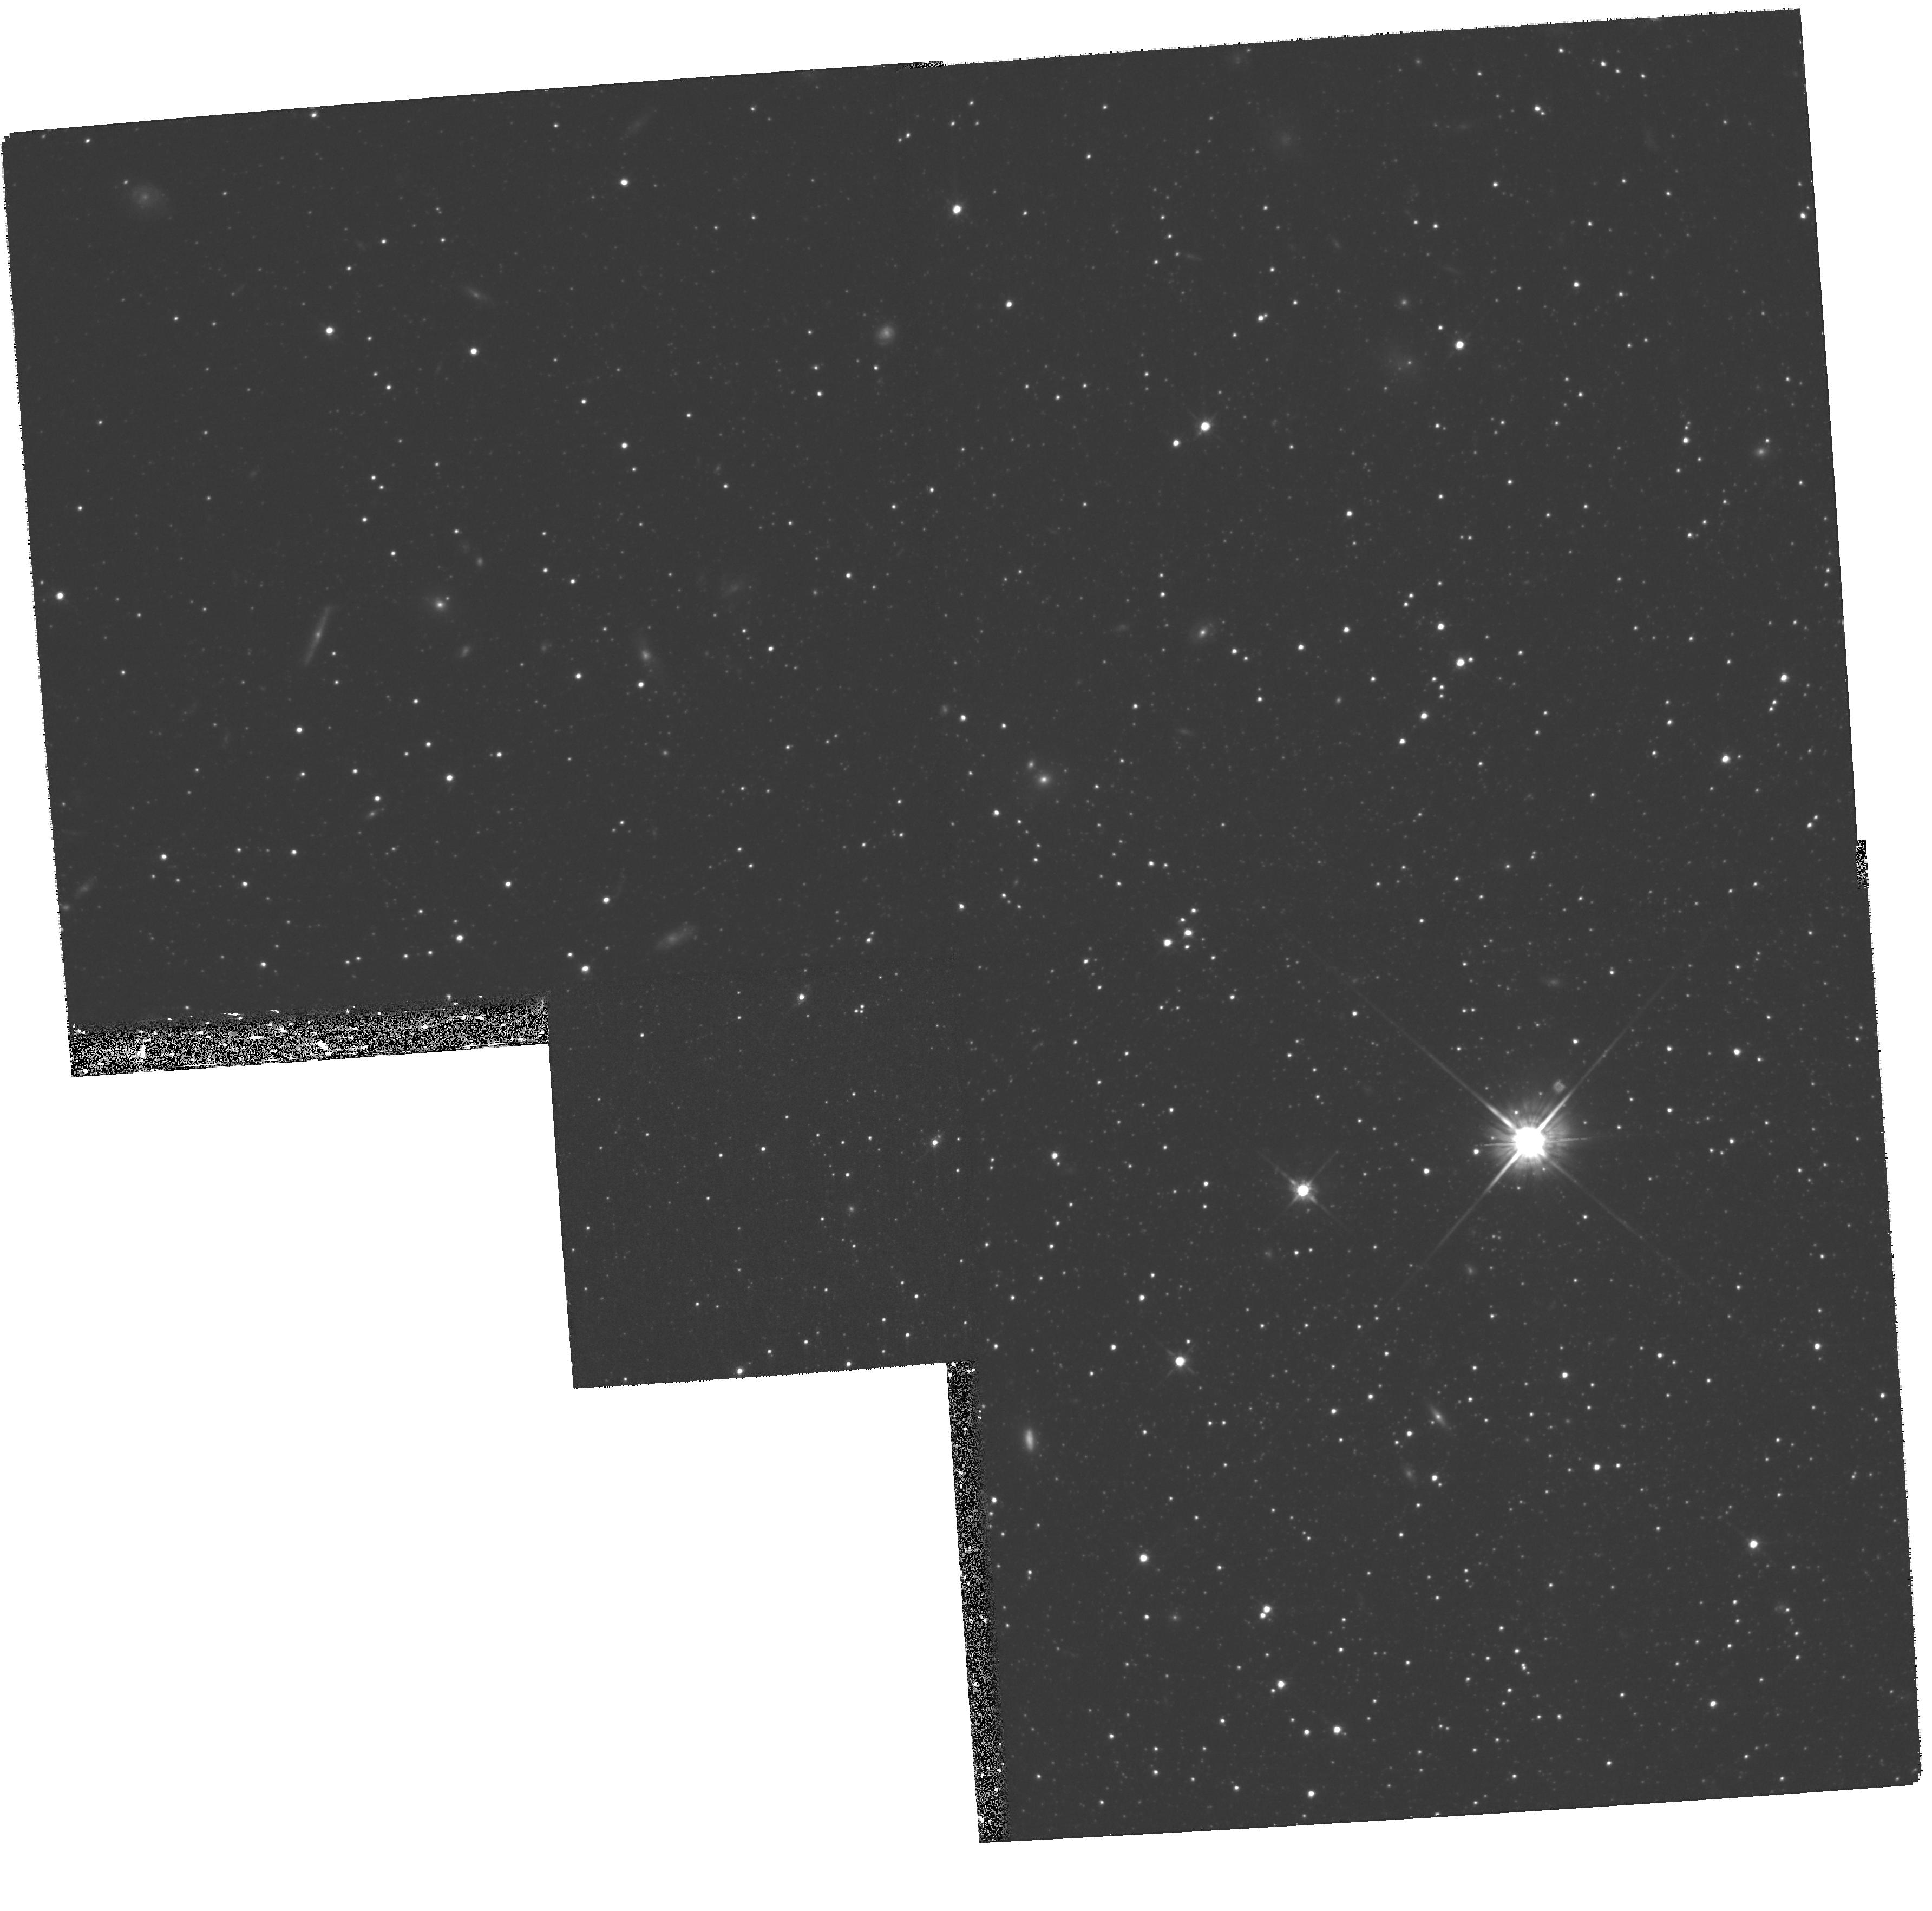
Target: LEO-II. Instrument: WFPC2/PC. Filter: F814W. Exposure: 1.6 h. Observation ID: hst_9817_02_wfpc2_pc_f814w_u8ov02

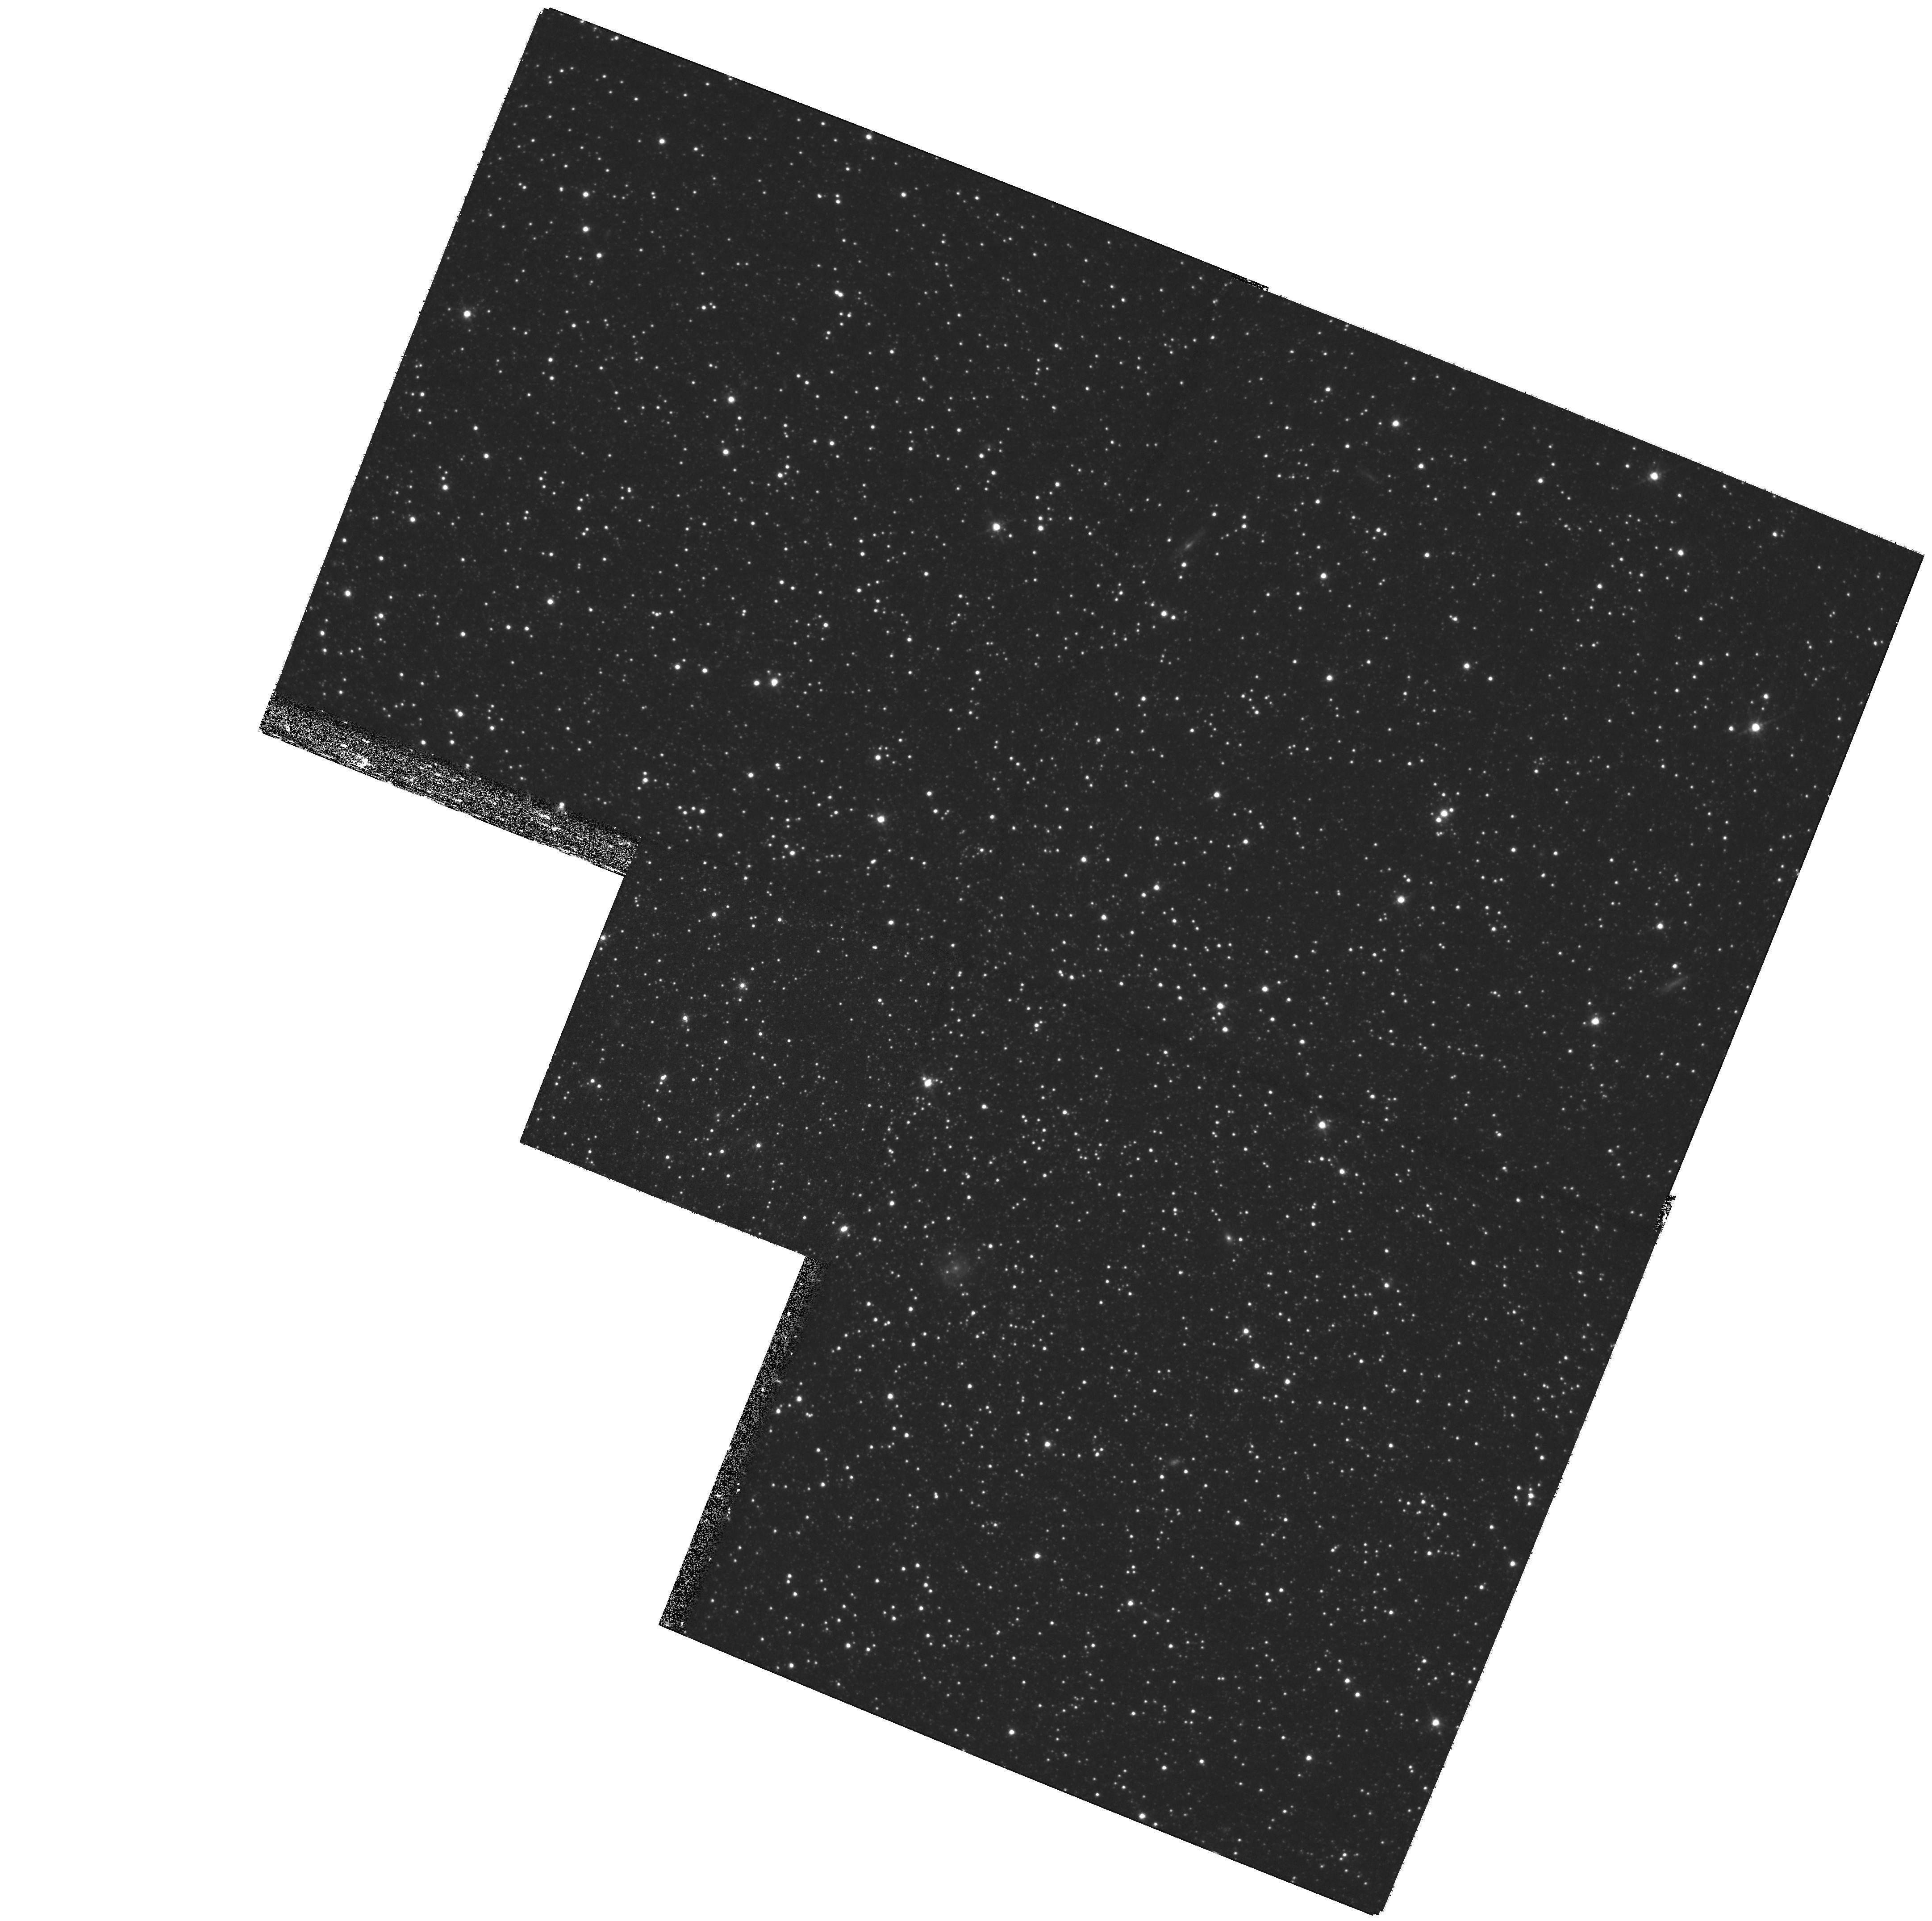
Target: LEO-I. Instrument: WFPC2/PC. Filter: F814W. Exposure: 1.6 h. Observation ID: hst_9817_01_wfpc2_pc_f814w_u8ov01

The mass of the Milky Way: orbits for Leo I and Leo II (PI: Kuijken, Konrad)

Constraining the mass of the galaxy at large radii remains a difficult problem. Available data are still rather scarce, and orbits of even a few objects at large radii can have a large impact. We propose to obtain proper motions for the two satellites Leo I and Leo II, which orbit the Galaxy at about 200kpc. Together with the radial velocities of these galaxies, which are well-known, the proper motions allow space velocities to be constructed: these can remove significant uncertainty in the Galactic mass models, and in particular settle the vexed question whether Leo I is gravitationally bound to the Galaxy or not.